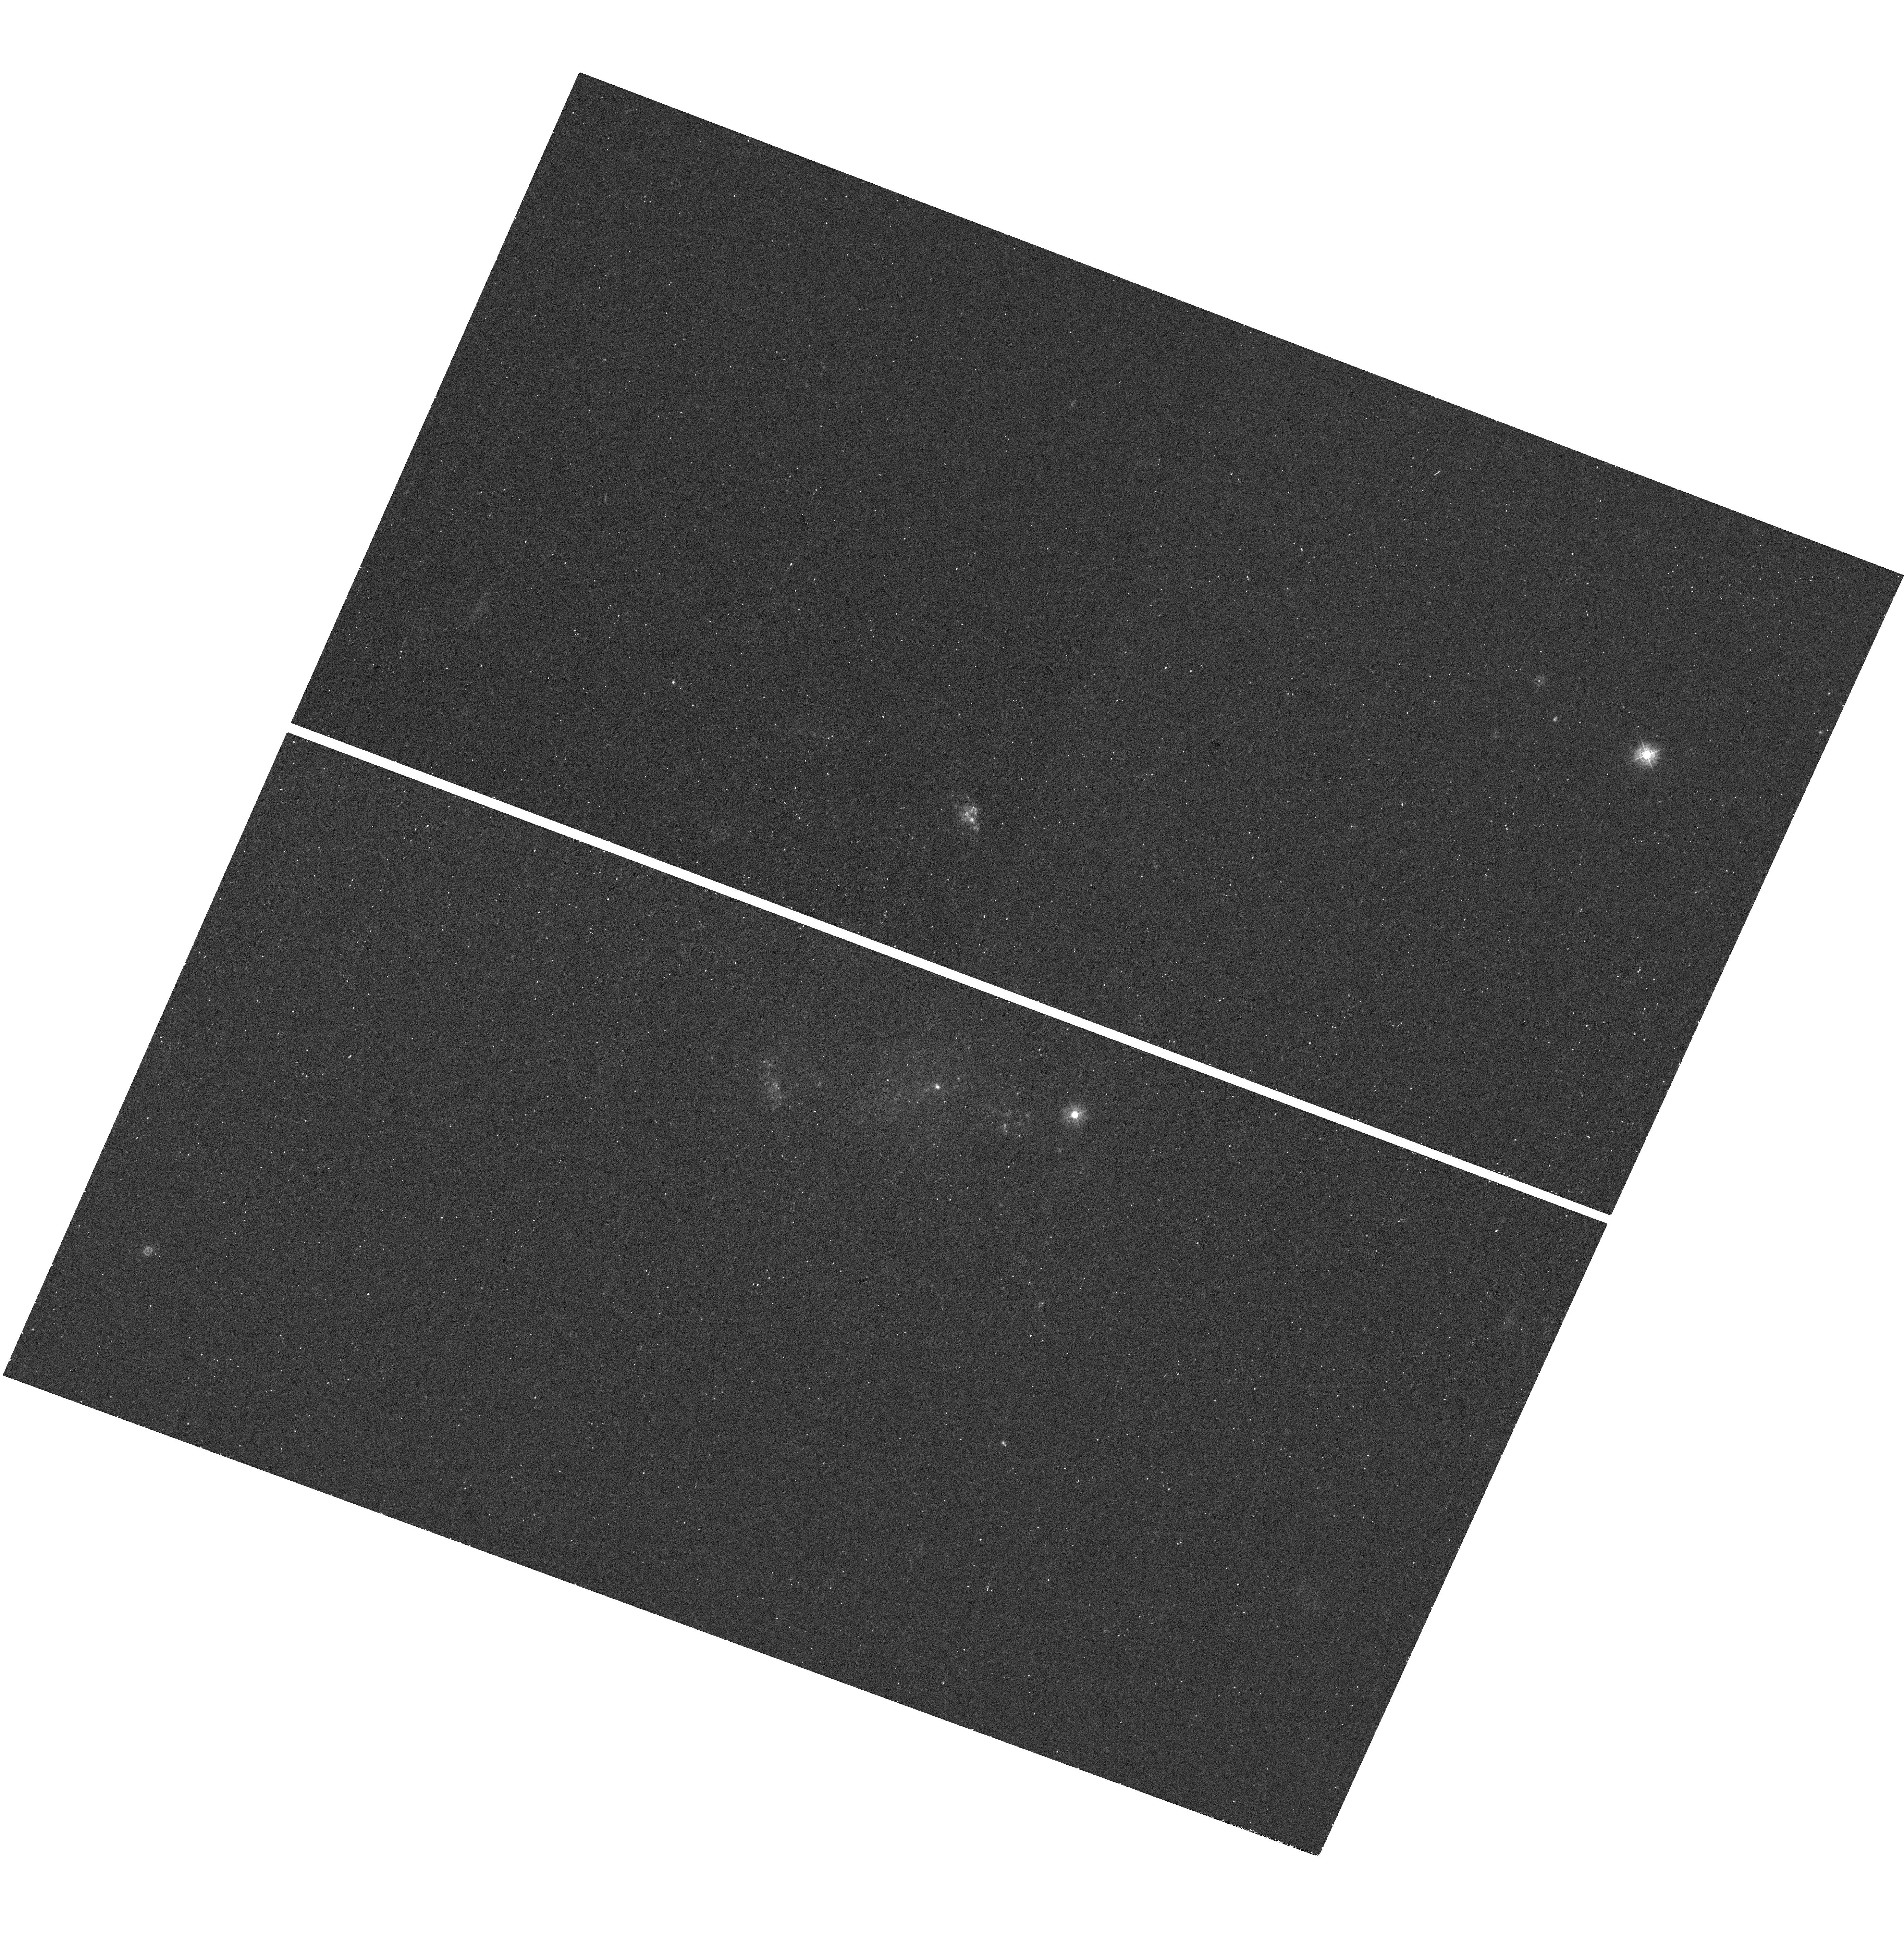
Target: IPTF14BDN
Instrument: WFC3/UVIS
Filter: F336W
Exposure: 13 min
Observation ID: hst_14149_33_wfc3_uvis_f336w_icuq33

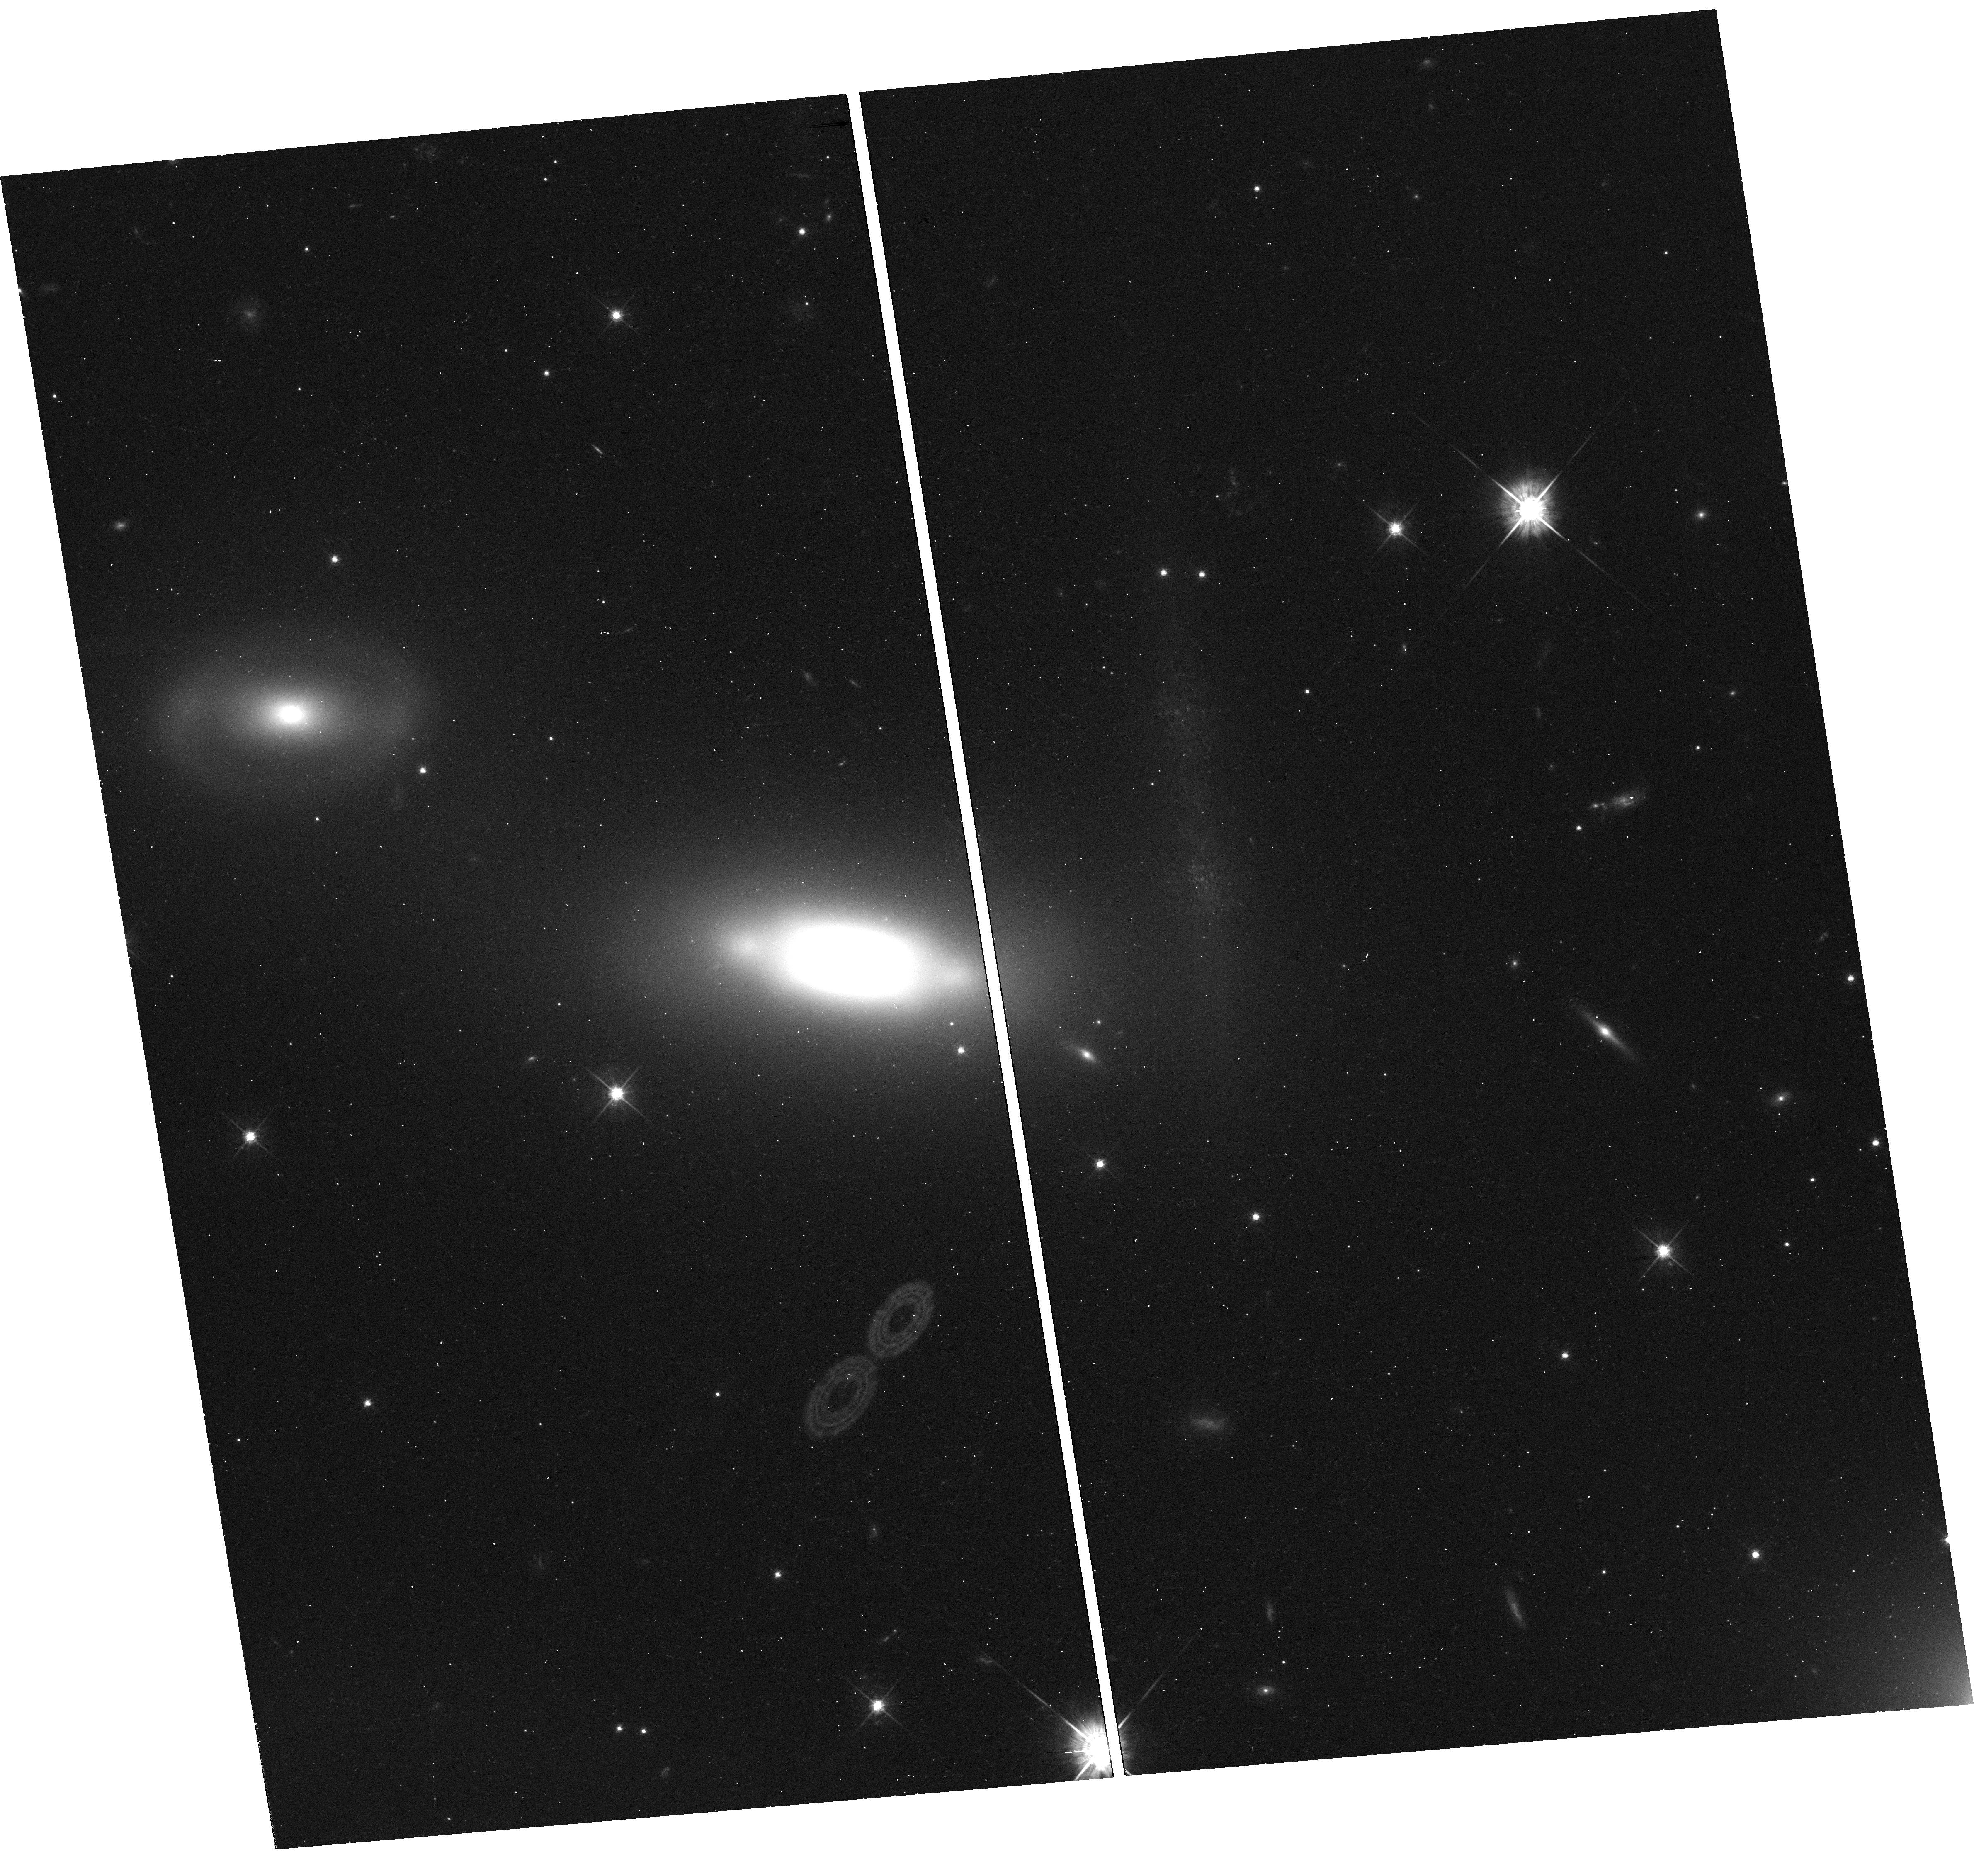
Target: SN2006GY
Instrument: WFC3/UVIS
Filter: F625W
Exposure: 12 min
Observation ID: hst_14149_27_wfc3_uvis_f625w_icuq27

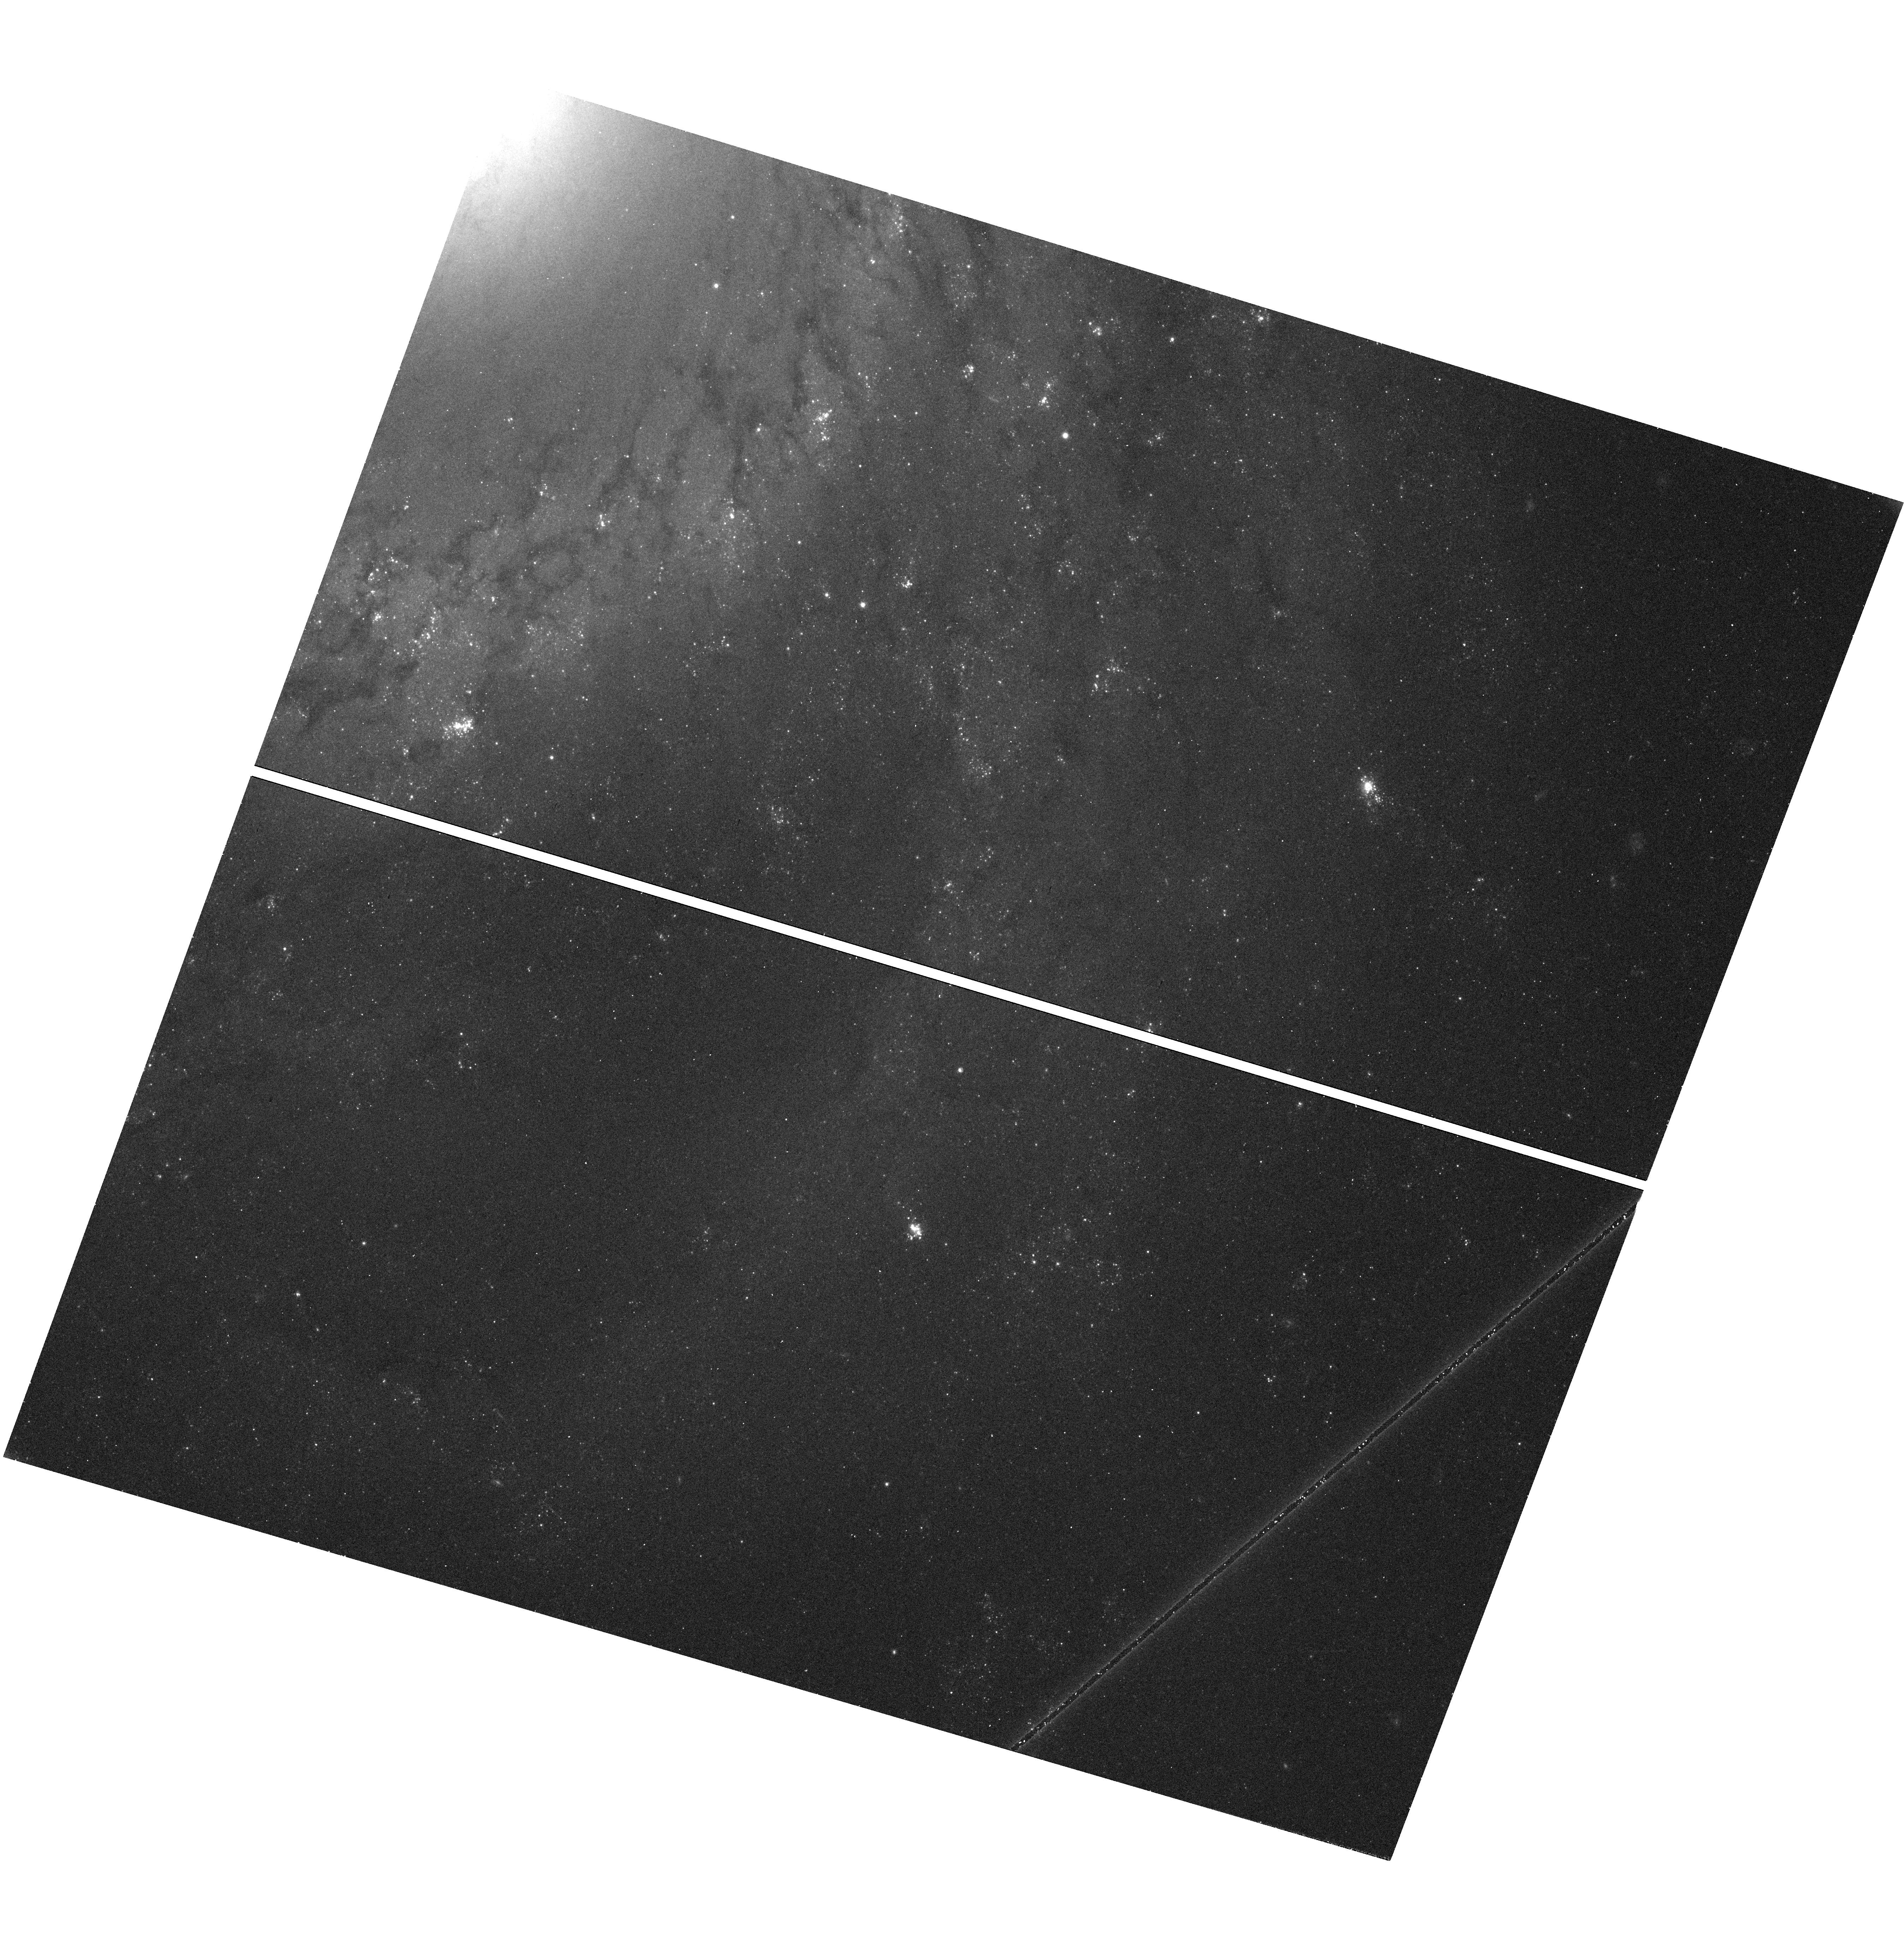
Target: SN2012AW
Instrument: WFC3/UVIS
Filter: F555W
Exposure: 12 min
Observation ID: hst_14149_12_wfc3_uvis_f555w_icuq12

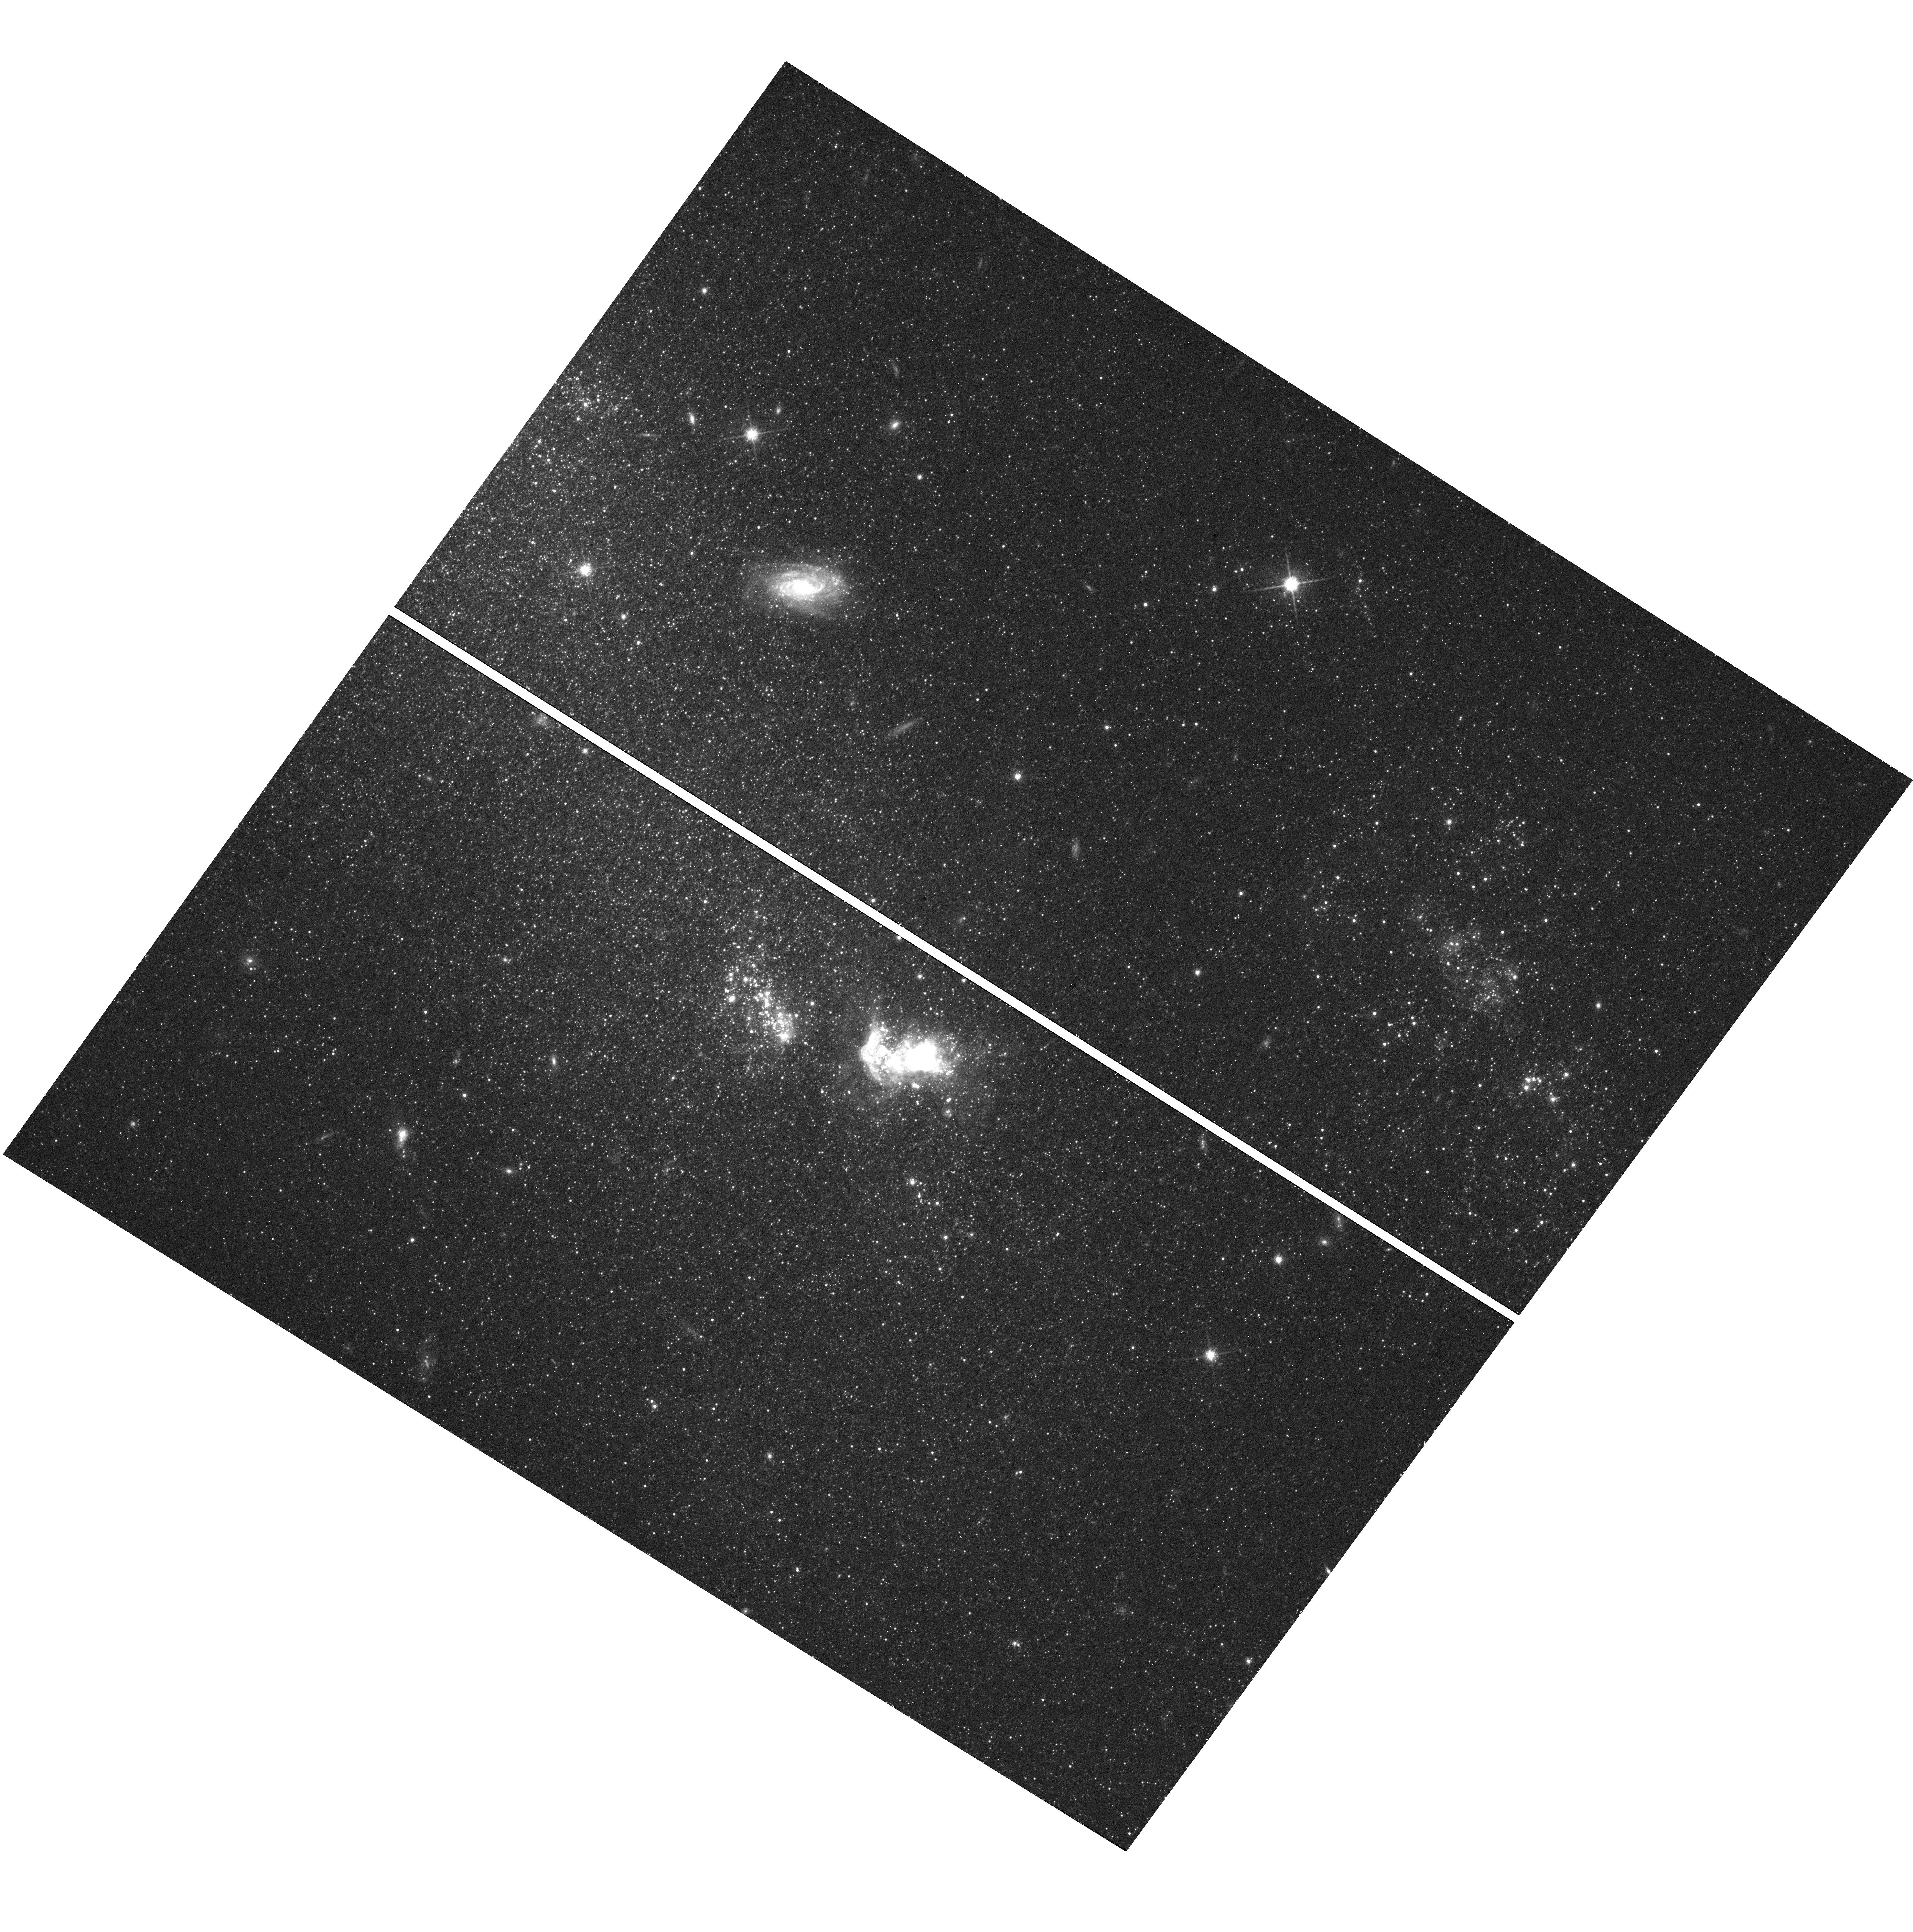
Target: NGC2366-V1
Instrument: WFC3/UVIS
Filter: F814W
Exposure: 13 min
Observation ID: hst_14149_21_wfc3_uvis_f814w_icuq21

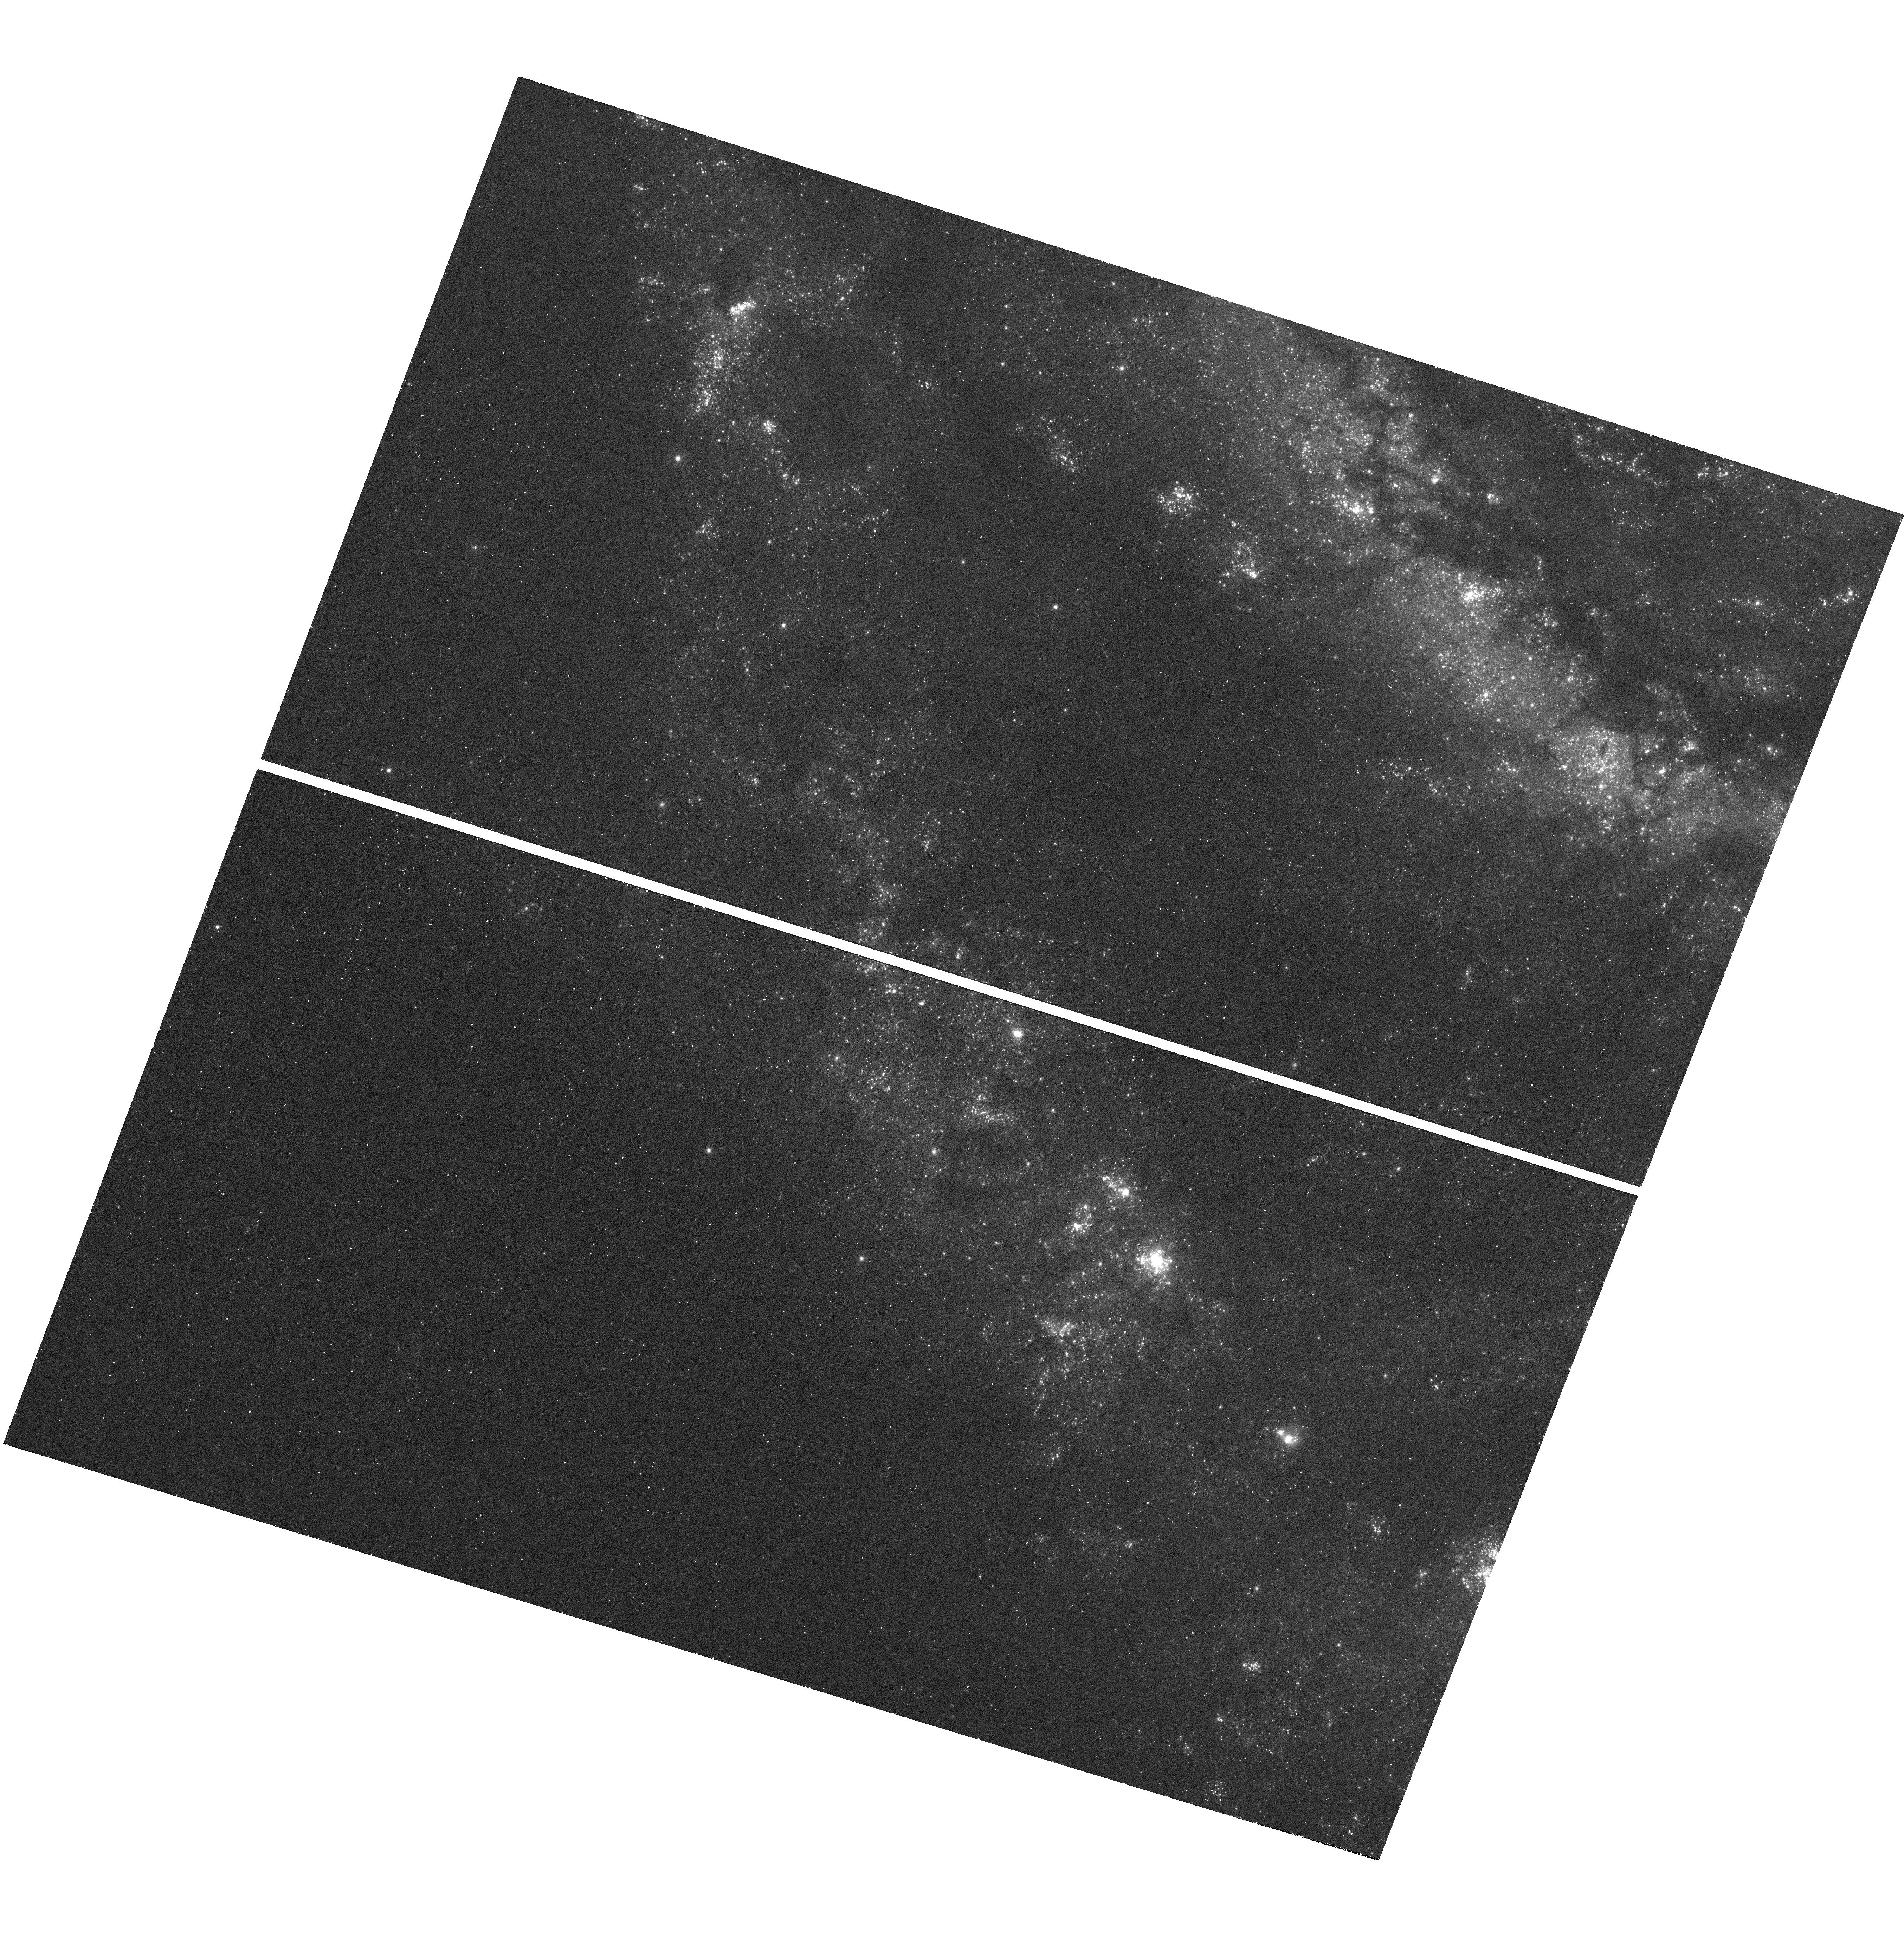
Target: SN2011DH
Instrument: WFC3/UVIS
Filter: F336W
Exposure: 13 min
Observation ID: hst_14149_31_wfc3_uvis_f336w_icuq31

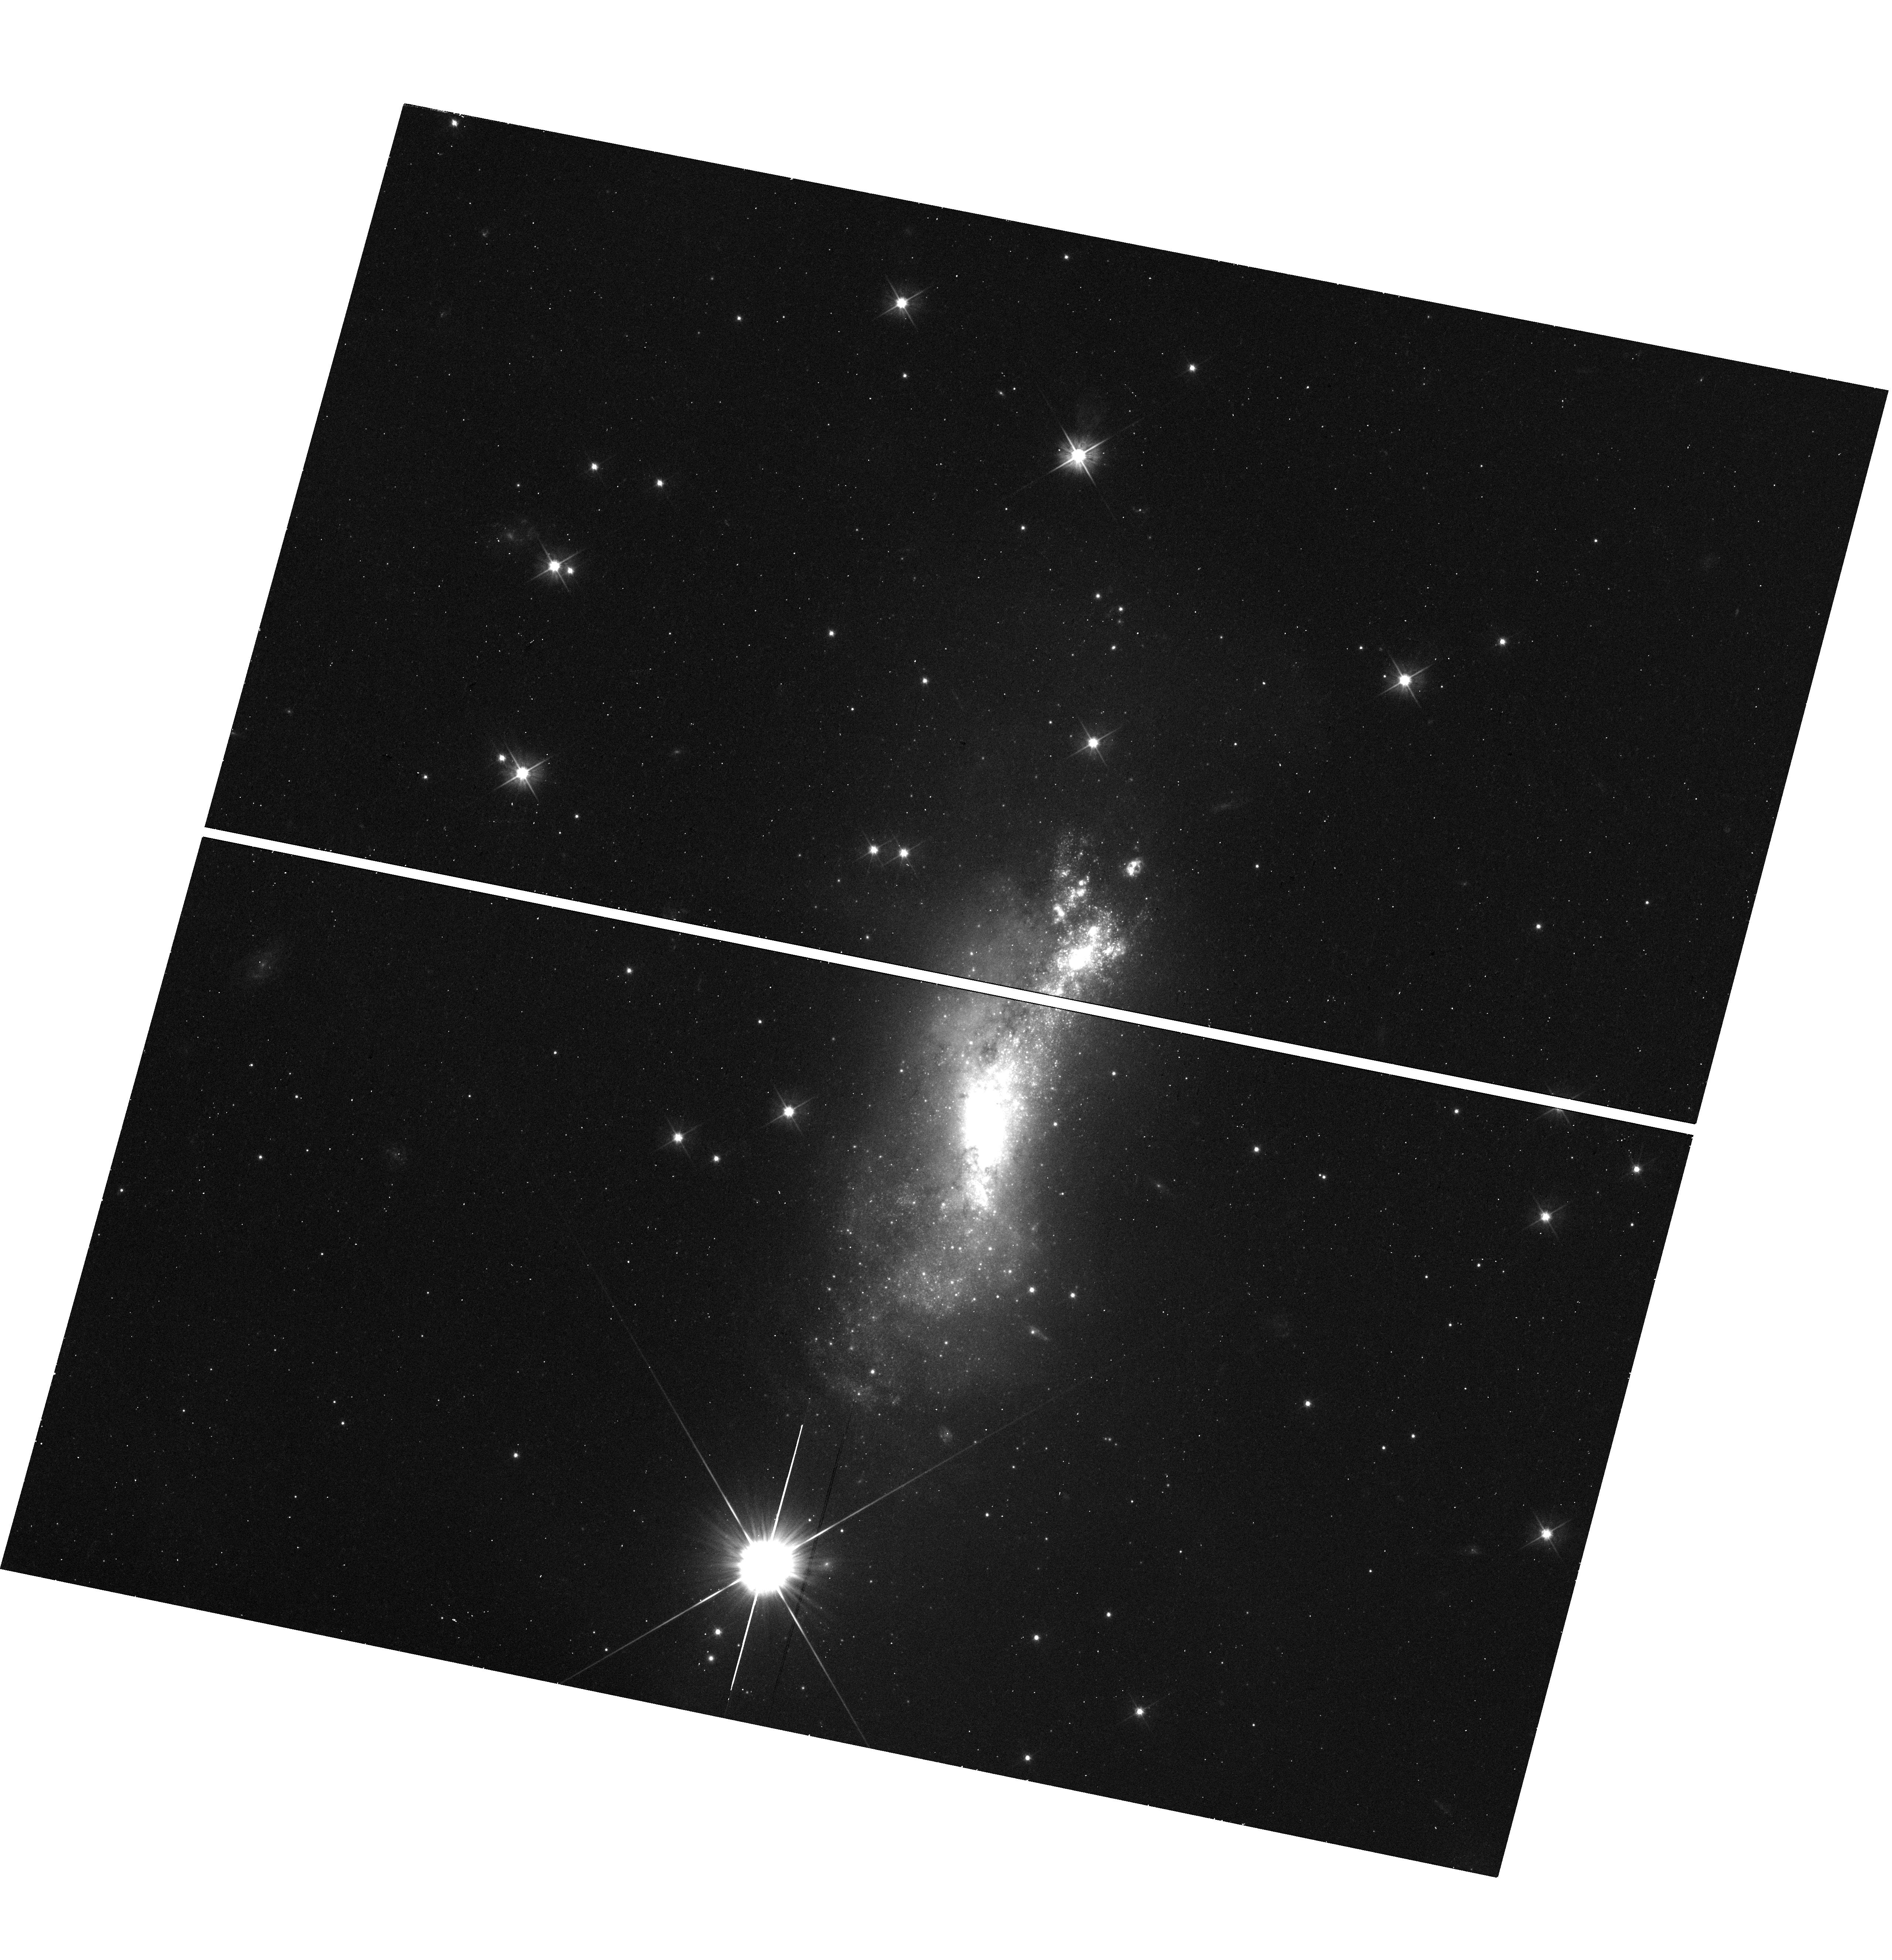
Target: SN2013DY
Instrument: WFC3/UVIS
Filter: F555W
Exposure: 12 min
Observation ID: hst_14149_03_wfc3_uvis_f555w_icuq03

Continuing a Snapshot Survey of the Sites of Recent, Nearby Supernovae (PI: Filippenko, Alex V.)

During the past decade, robotic (or nearly robotic) searches for supernovae (SNe), most notably our Lick Observatory Supernova Search (LOSS), have found hundreds of SNe, many of them in quite nearby galaxies (cz < 4000 km/s). Most of the objects were discovered before maximum brightness, and have follow-up photometry and spectroscopy; they include some of the best-studied SNe to date. We propose to continue our successful program of imaging the sites of some of these nearby objects, to obtain late-time photometry that will help reveal the origin of their lingering energy. We will also search for possible stellar remnants of Type Iax SNe, an intriguing new possibility. Moreover, the images will provide high-resolution information on the local environments of SNe that are far superior to what we can procure from the ground. For example, we will obtain color-magnitude diagrams of stars in these SN sites, to constrain the reddening and SN progenitor masses. We will search for light echoes around SNe, an important clue to their progenitor systems. We also propose to image several ``SN impostors'' -- faint SNe IIn with massive progenitors -- to verify whether they are indeed super-outbursts of luminous blue variables and survived the explosions, or a new/weak class of massive-star explosions.